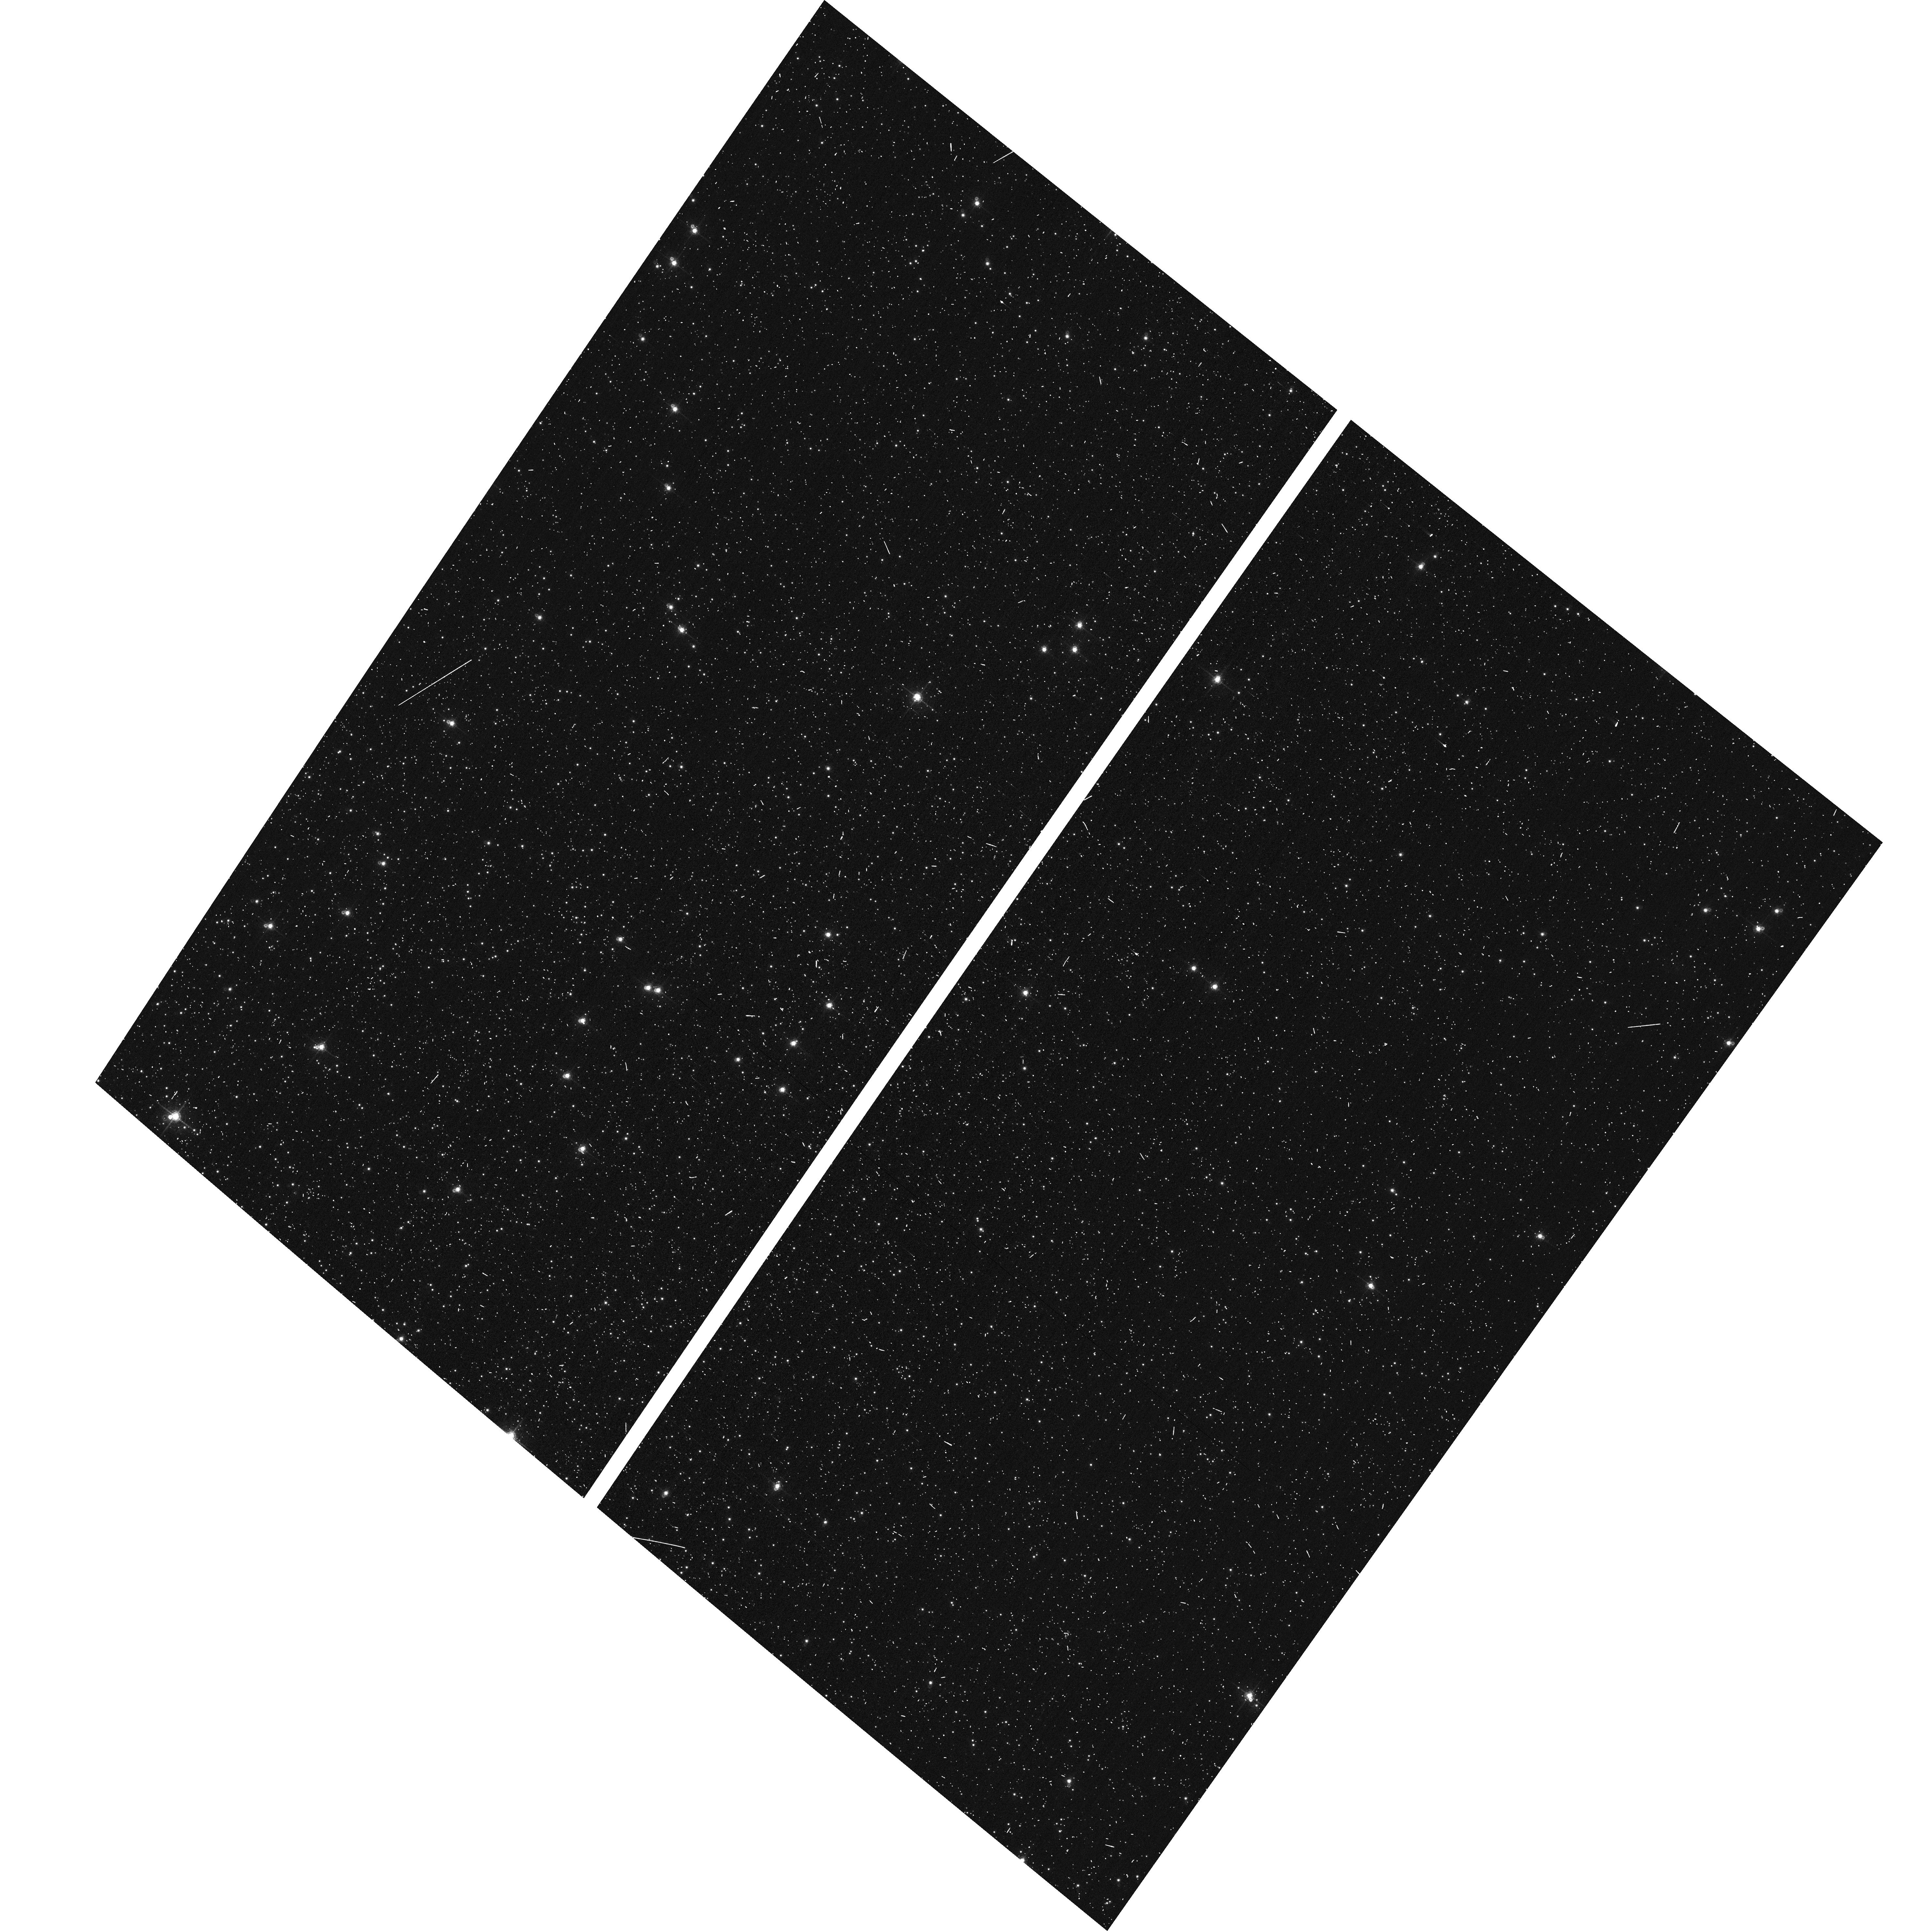
Target: NGC104-WFC
Instrument: ACS/WFC
Filter: F660N
Exposure: 6 min
Observation ID: hst_12734_01_acs_wfc_f660n_jbva01

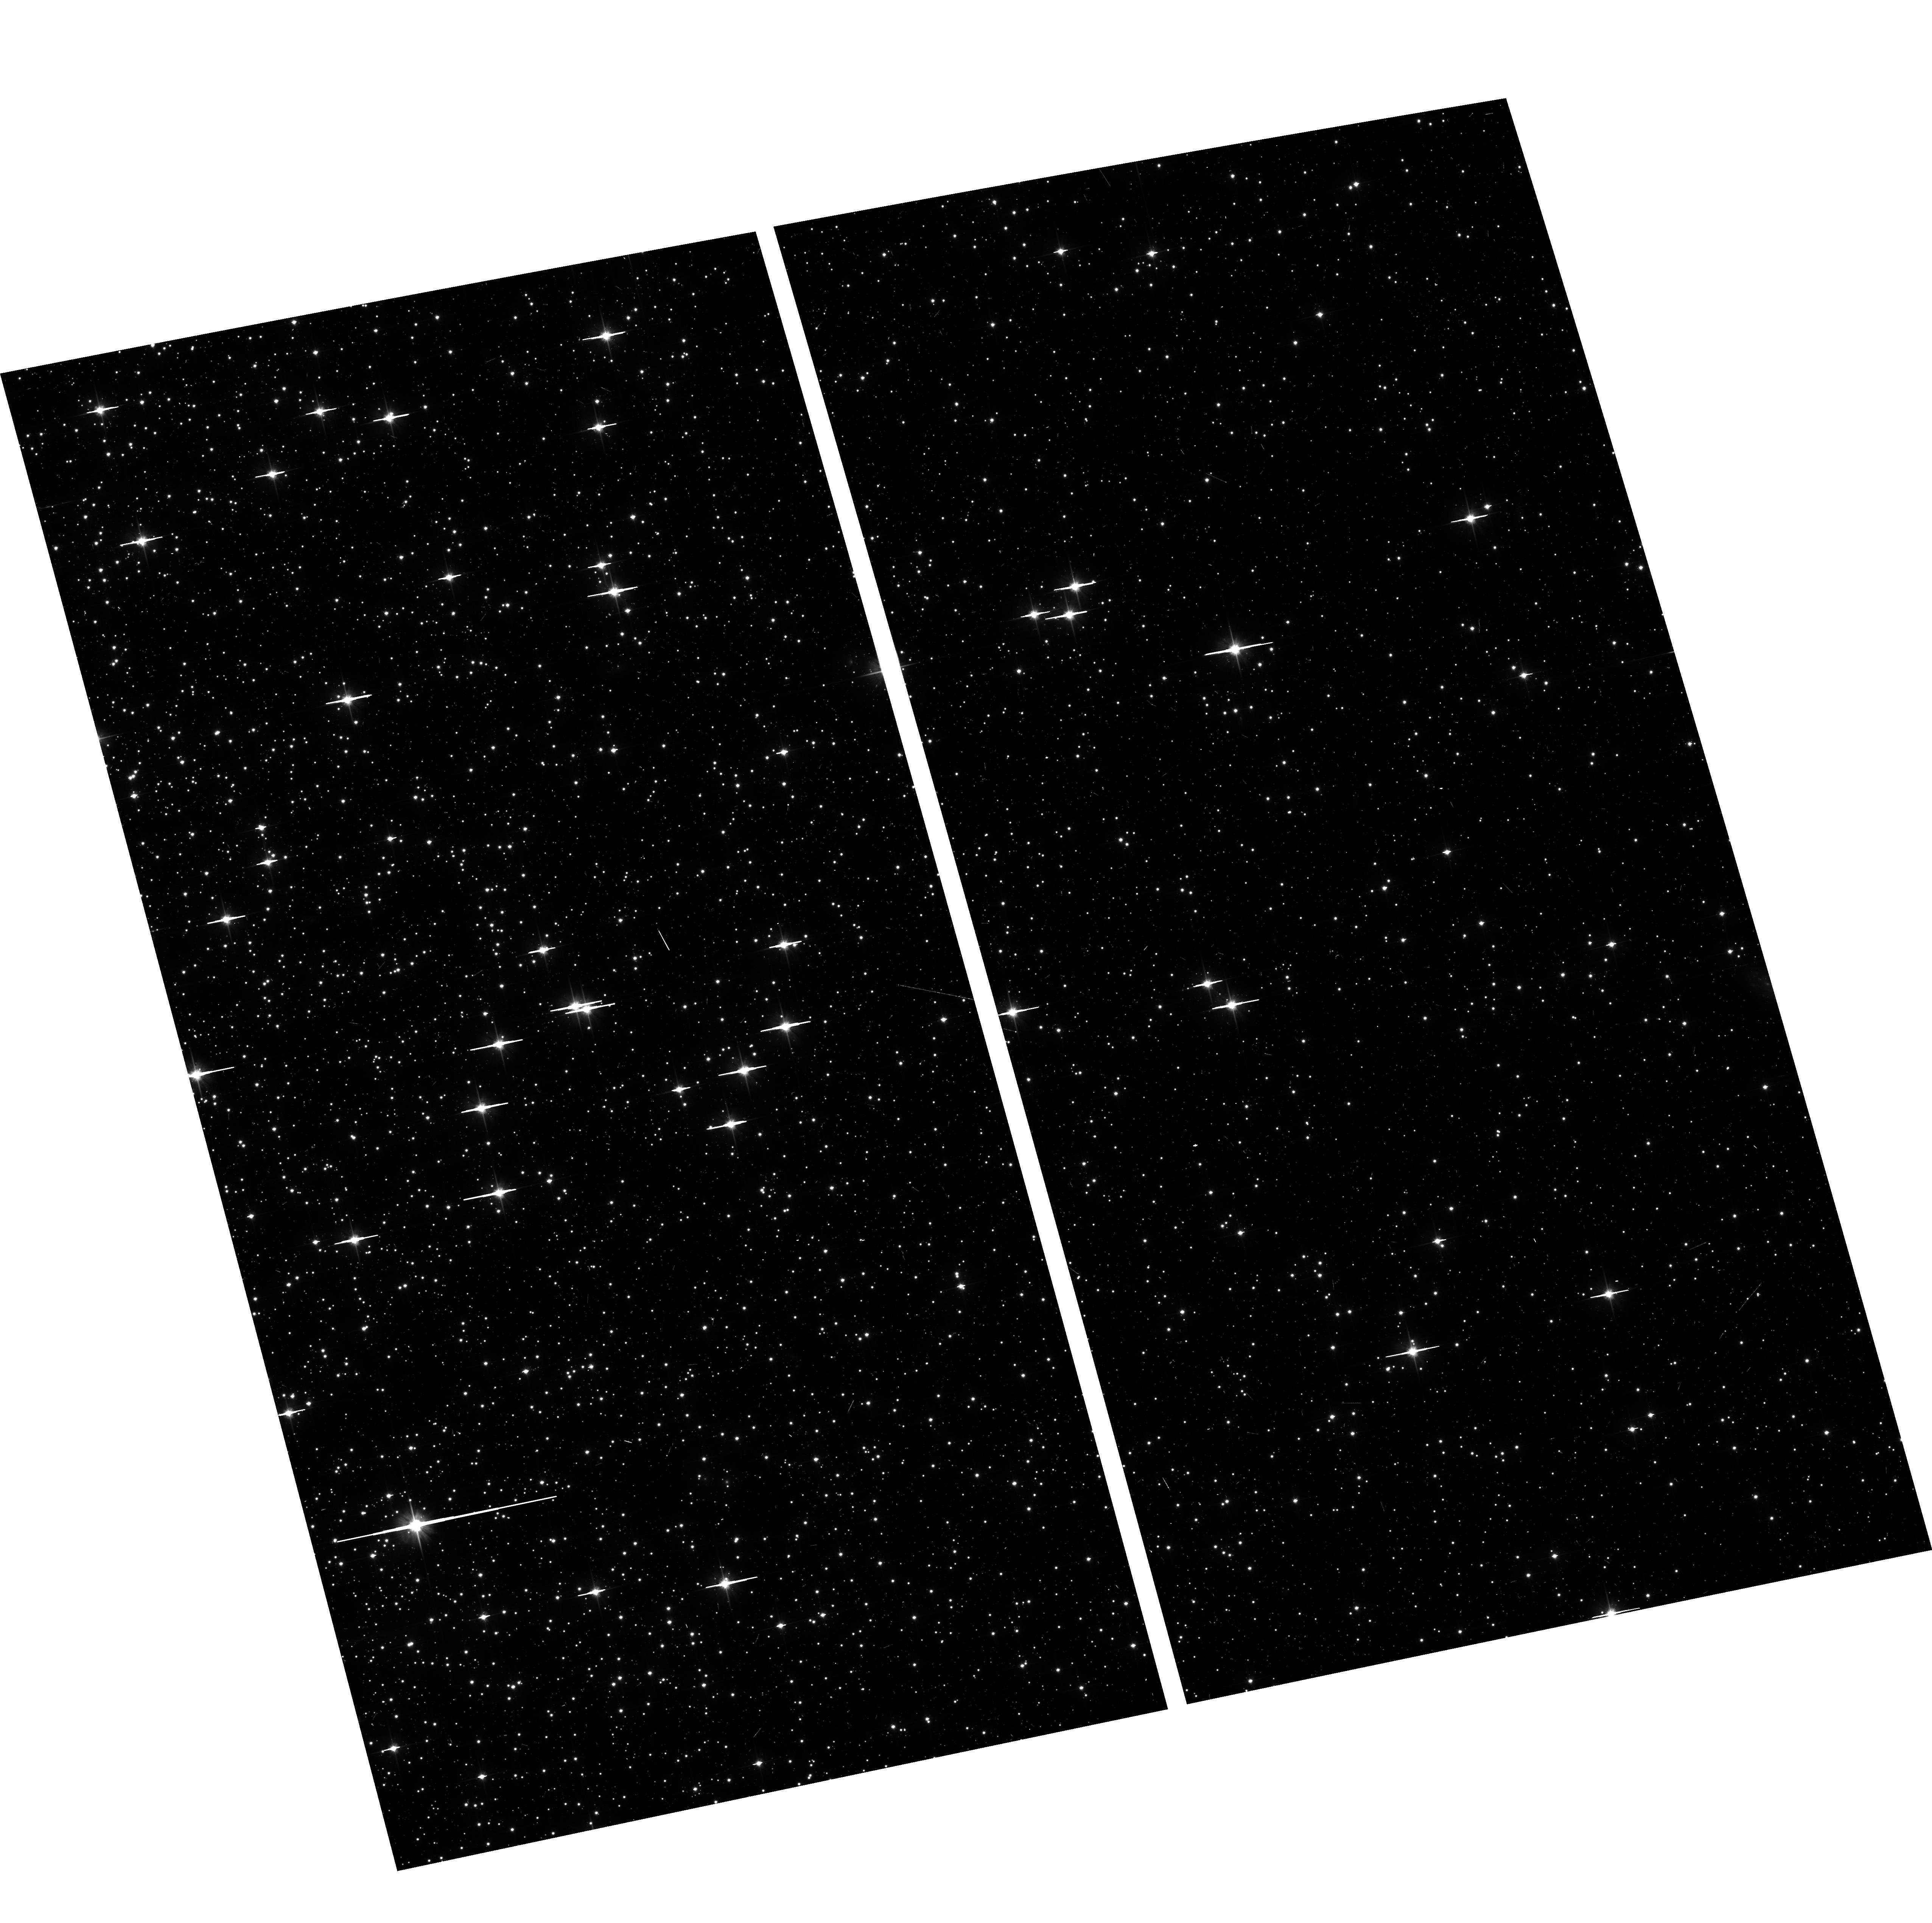
Target: NGC104-WFC
Instrument: ACS/WFC
Filter: F606W
Exposure: 6 min
Observation ID: hst_12734_03_acs_wfc_f606w_jbva03

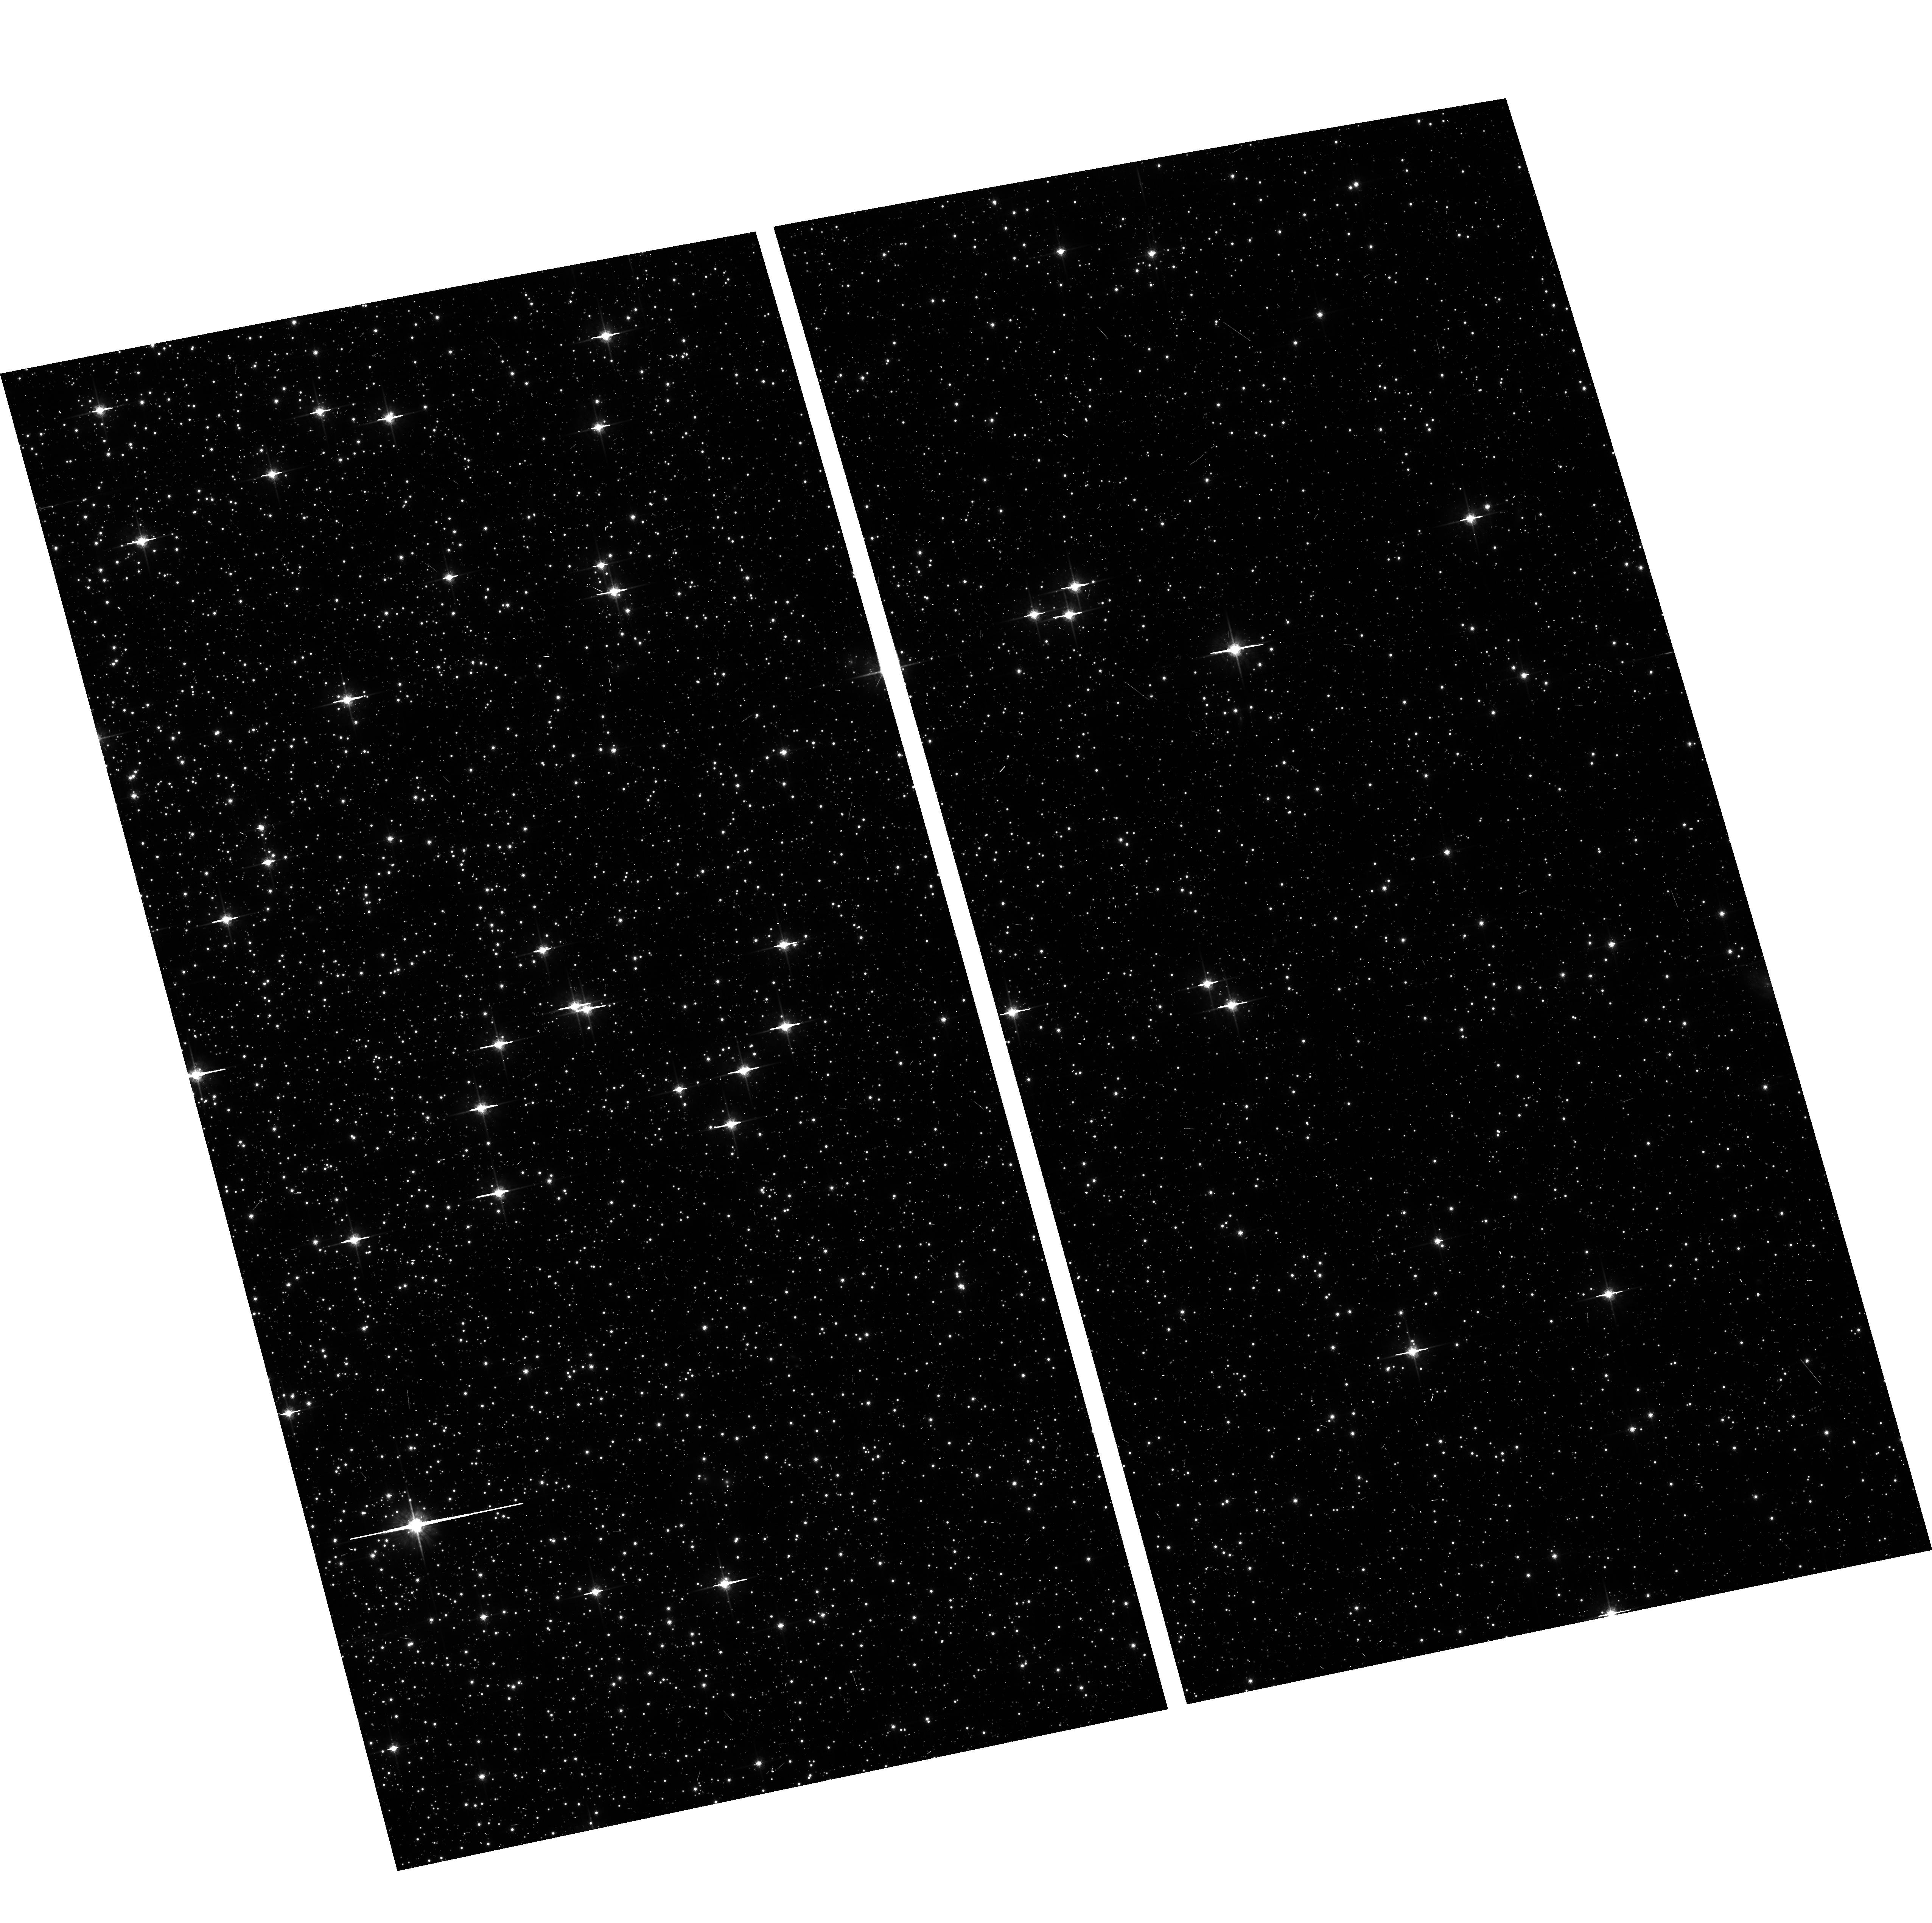
Target: NGC104-WFC
Instrument: ACS/WFC
Filter: F775W
Exposure: 6 min
Observation ID: hst_12734_03_acs_wfc_f775w_jbva03

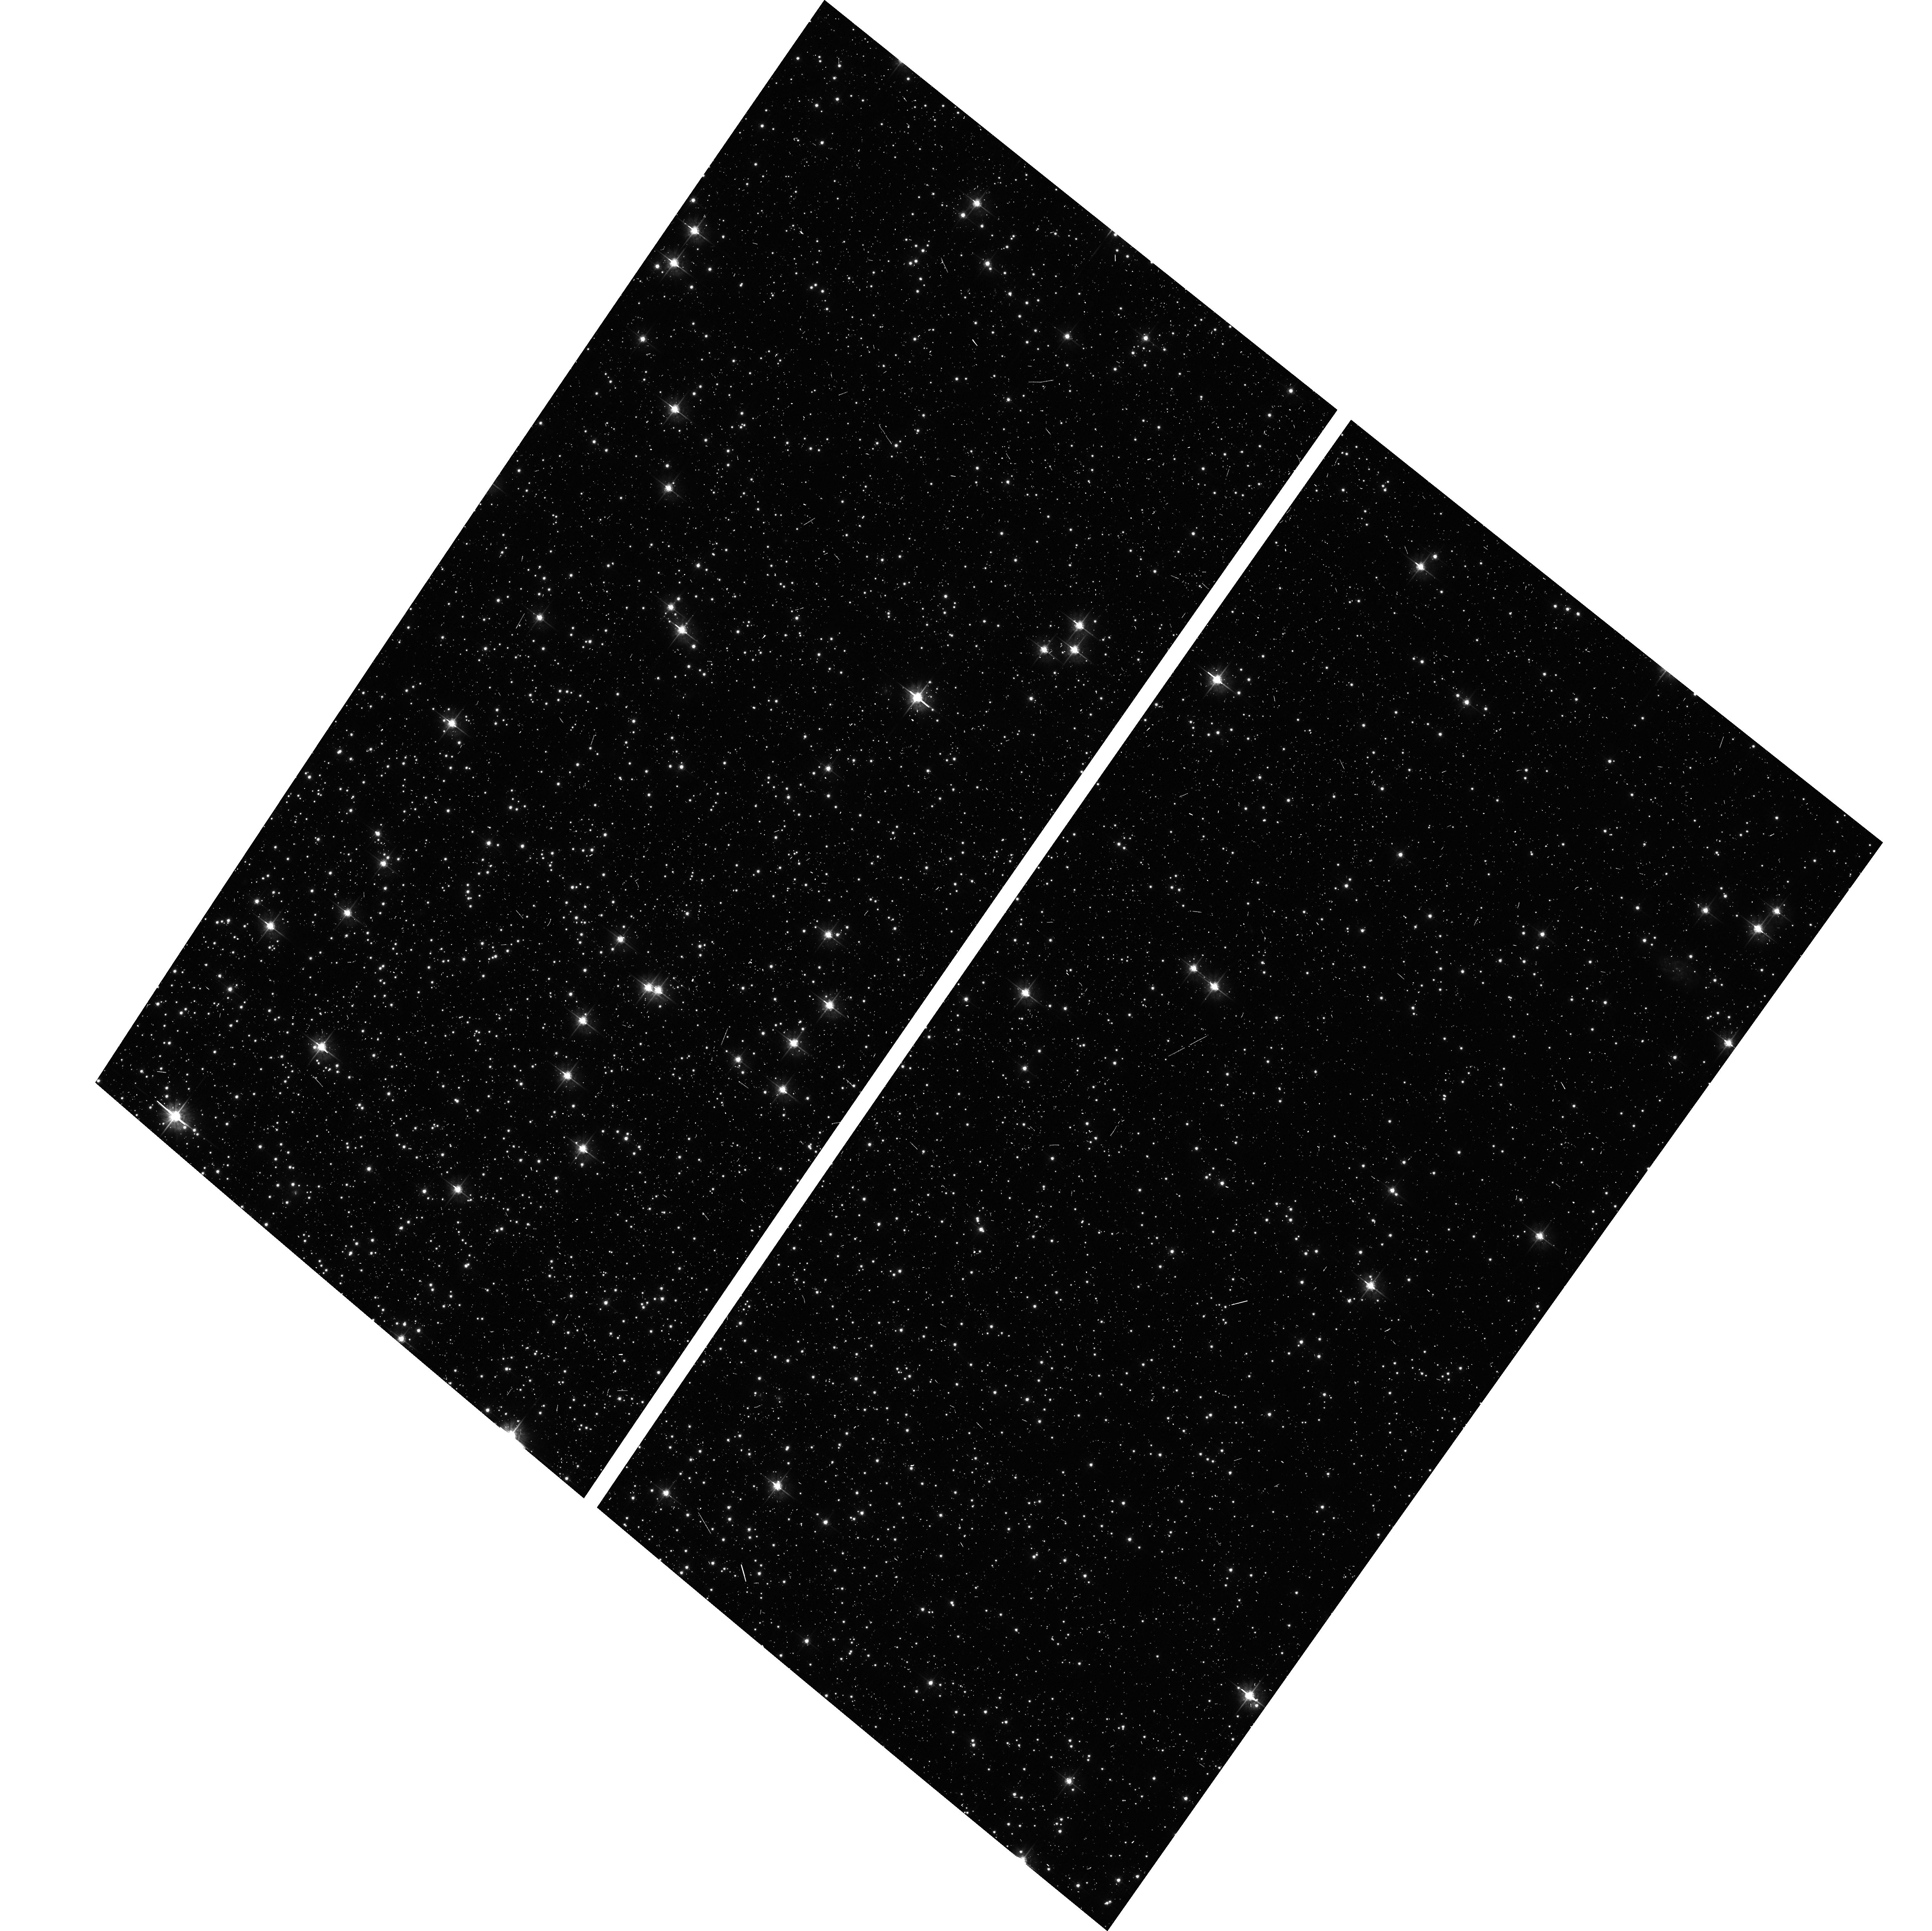
Target: NGC104-WFC
Instrument: ACS/WFC
Filter: F555W
Exposure: 3 min
Observation ID: hst_12734_01_acs_wfc_f555w_jbva01

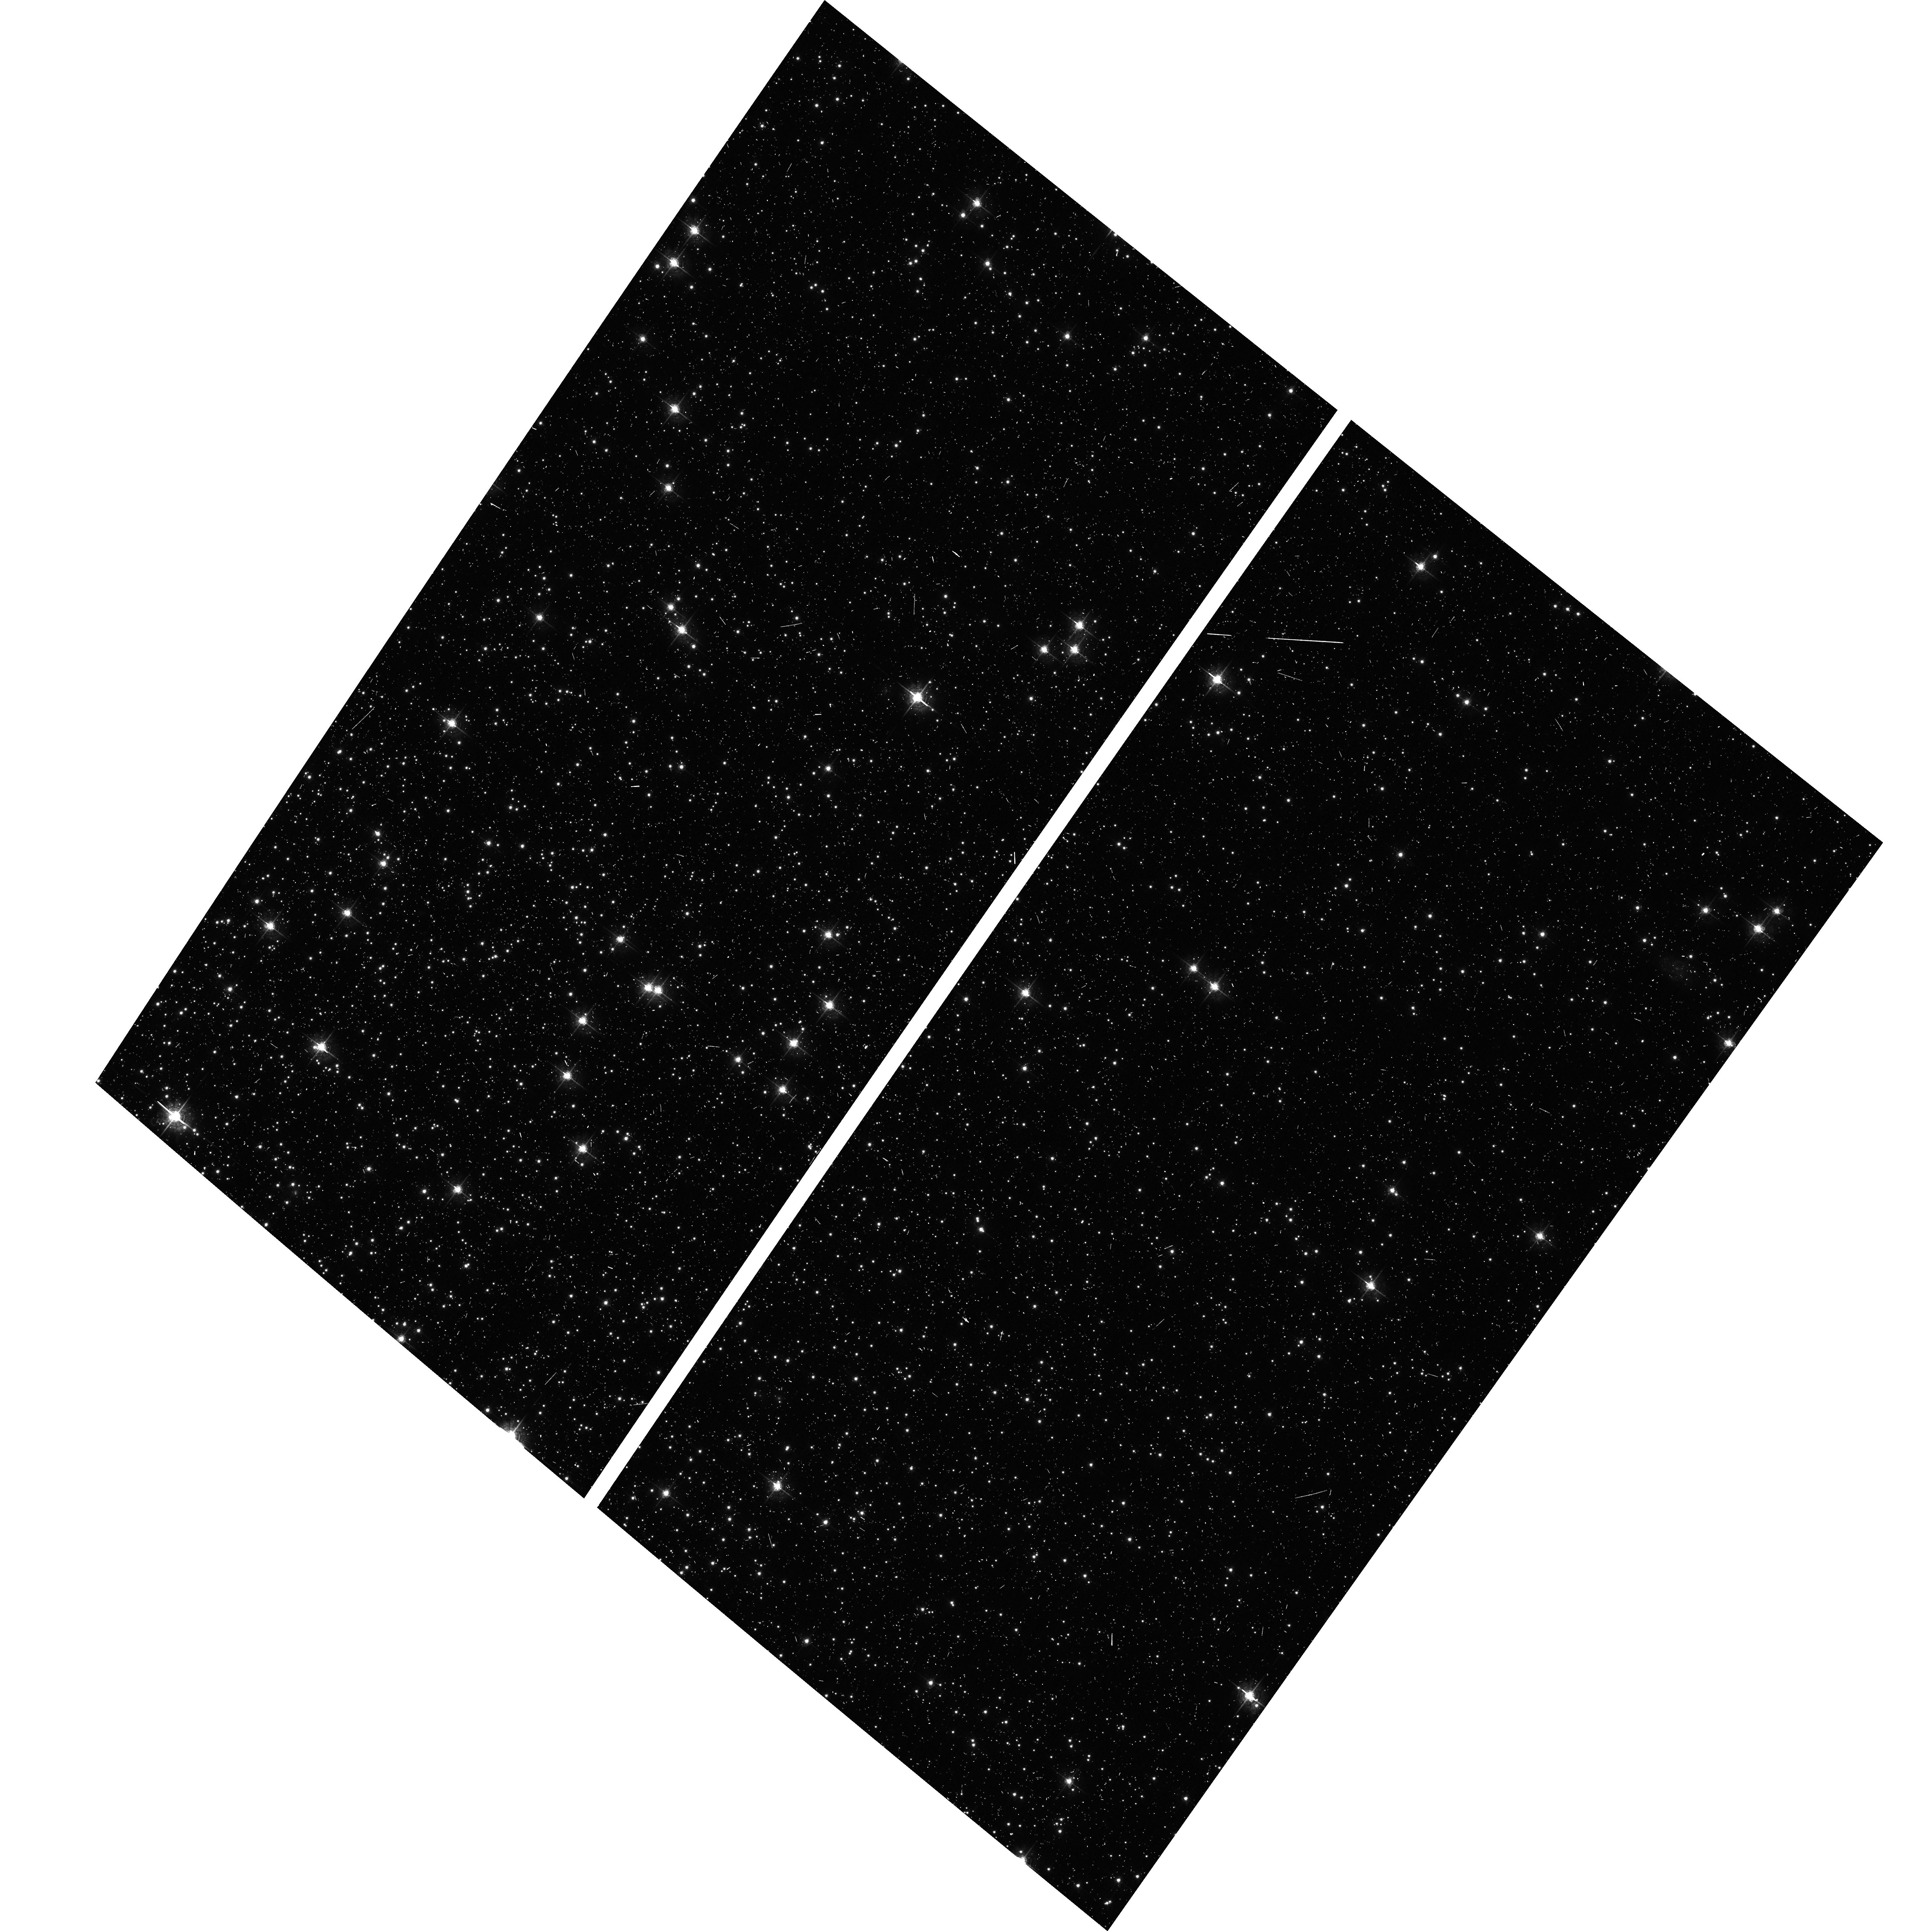
Target: NGC104-WFC
Instrument: ACS/WFC
Filter: F550M
Exposure: 6 min
Observation ID: hst_12734_01_acs_wfc_f550m_jbva01

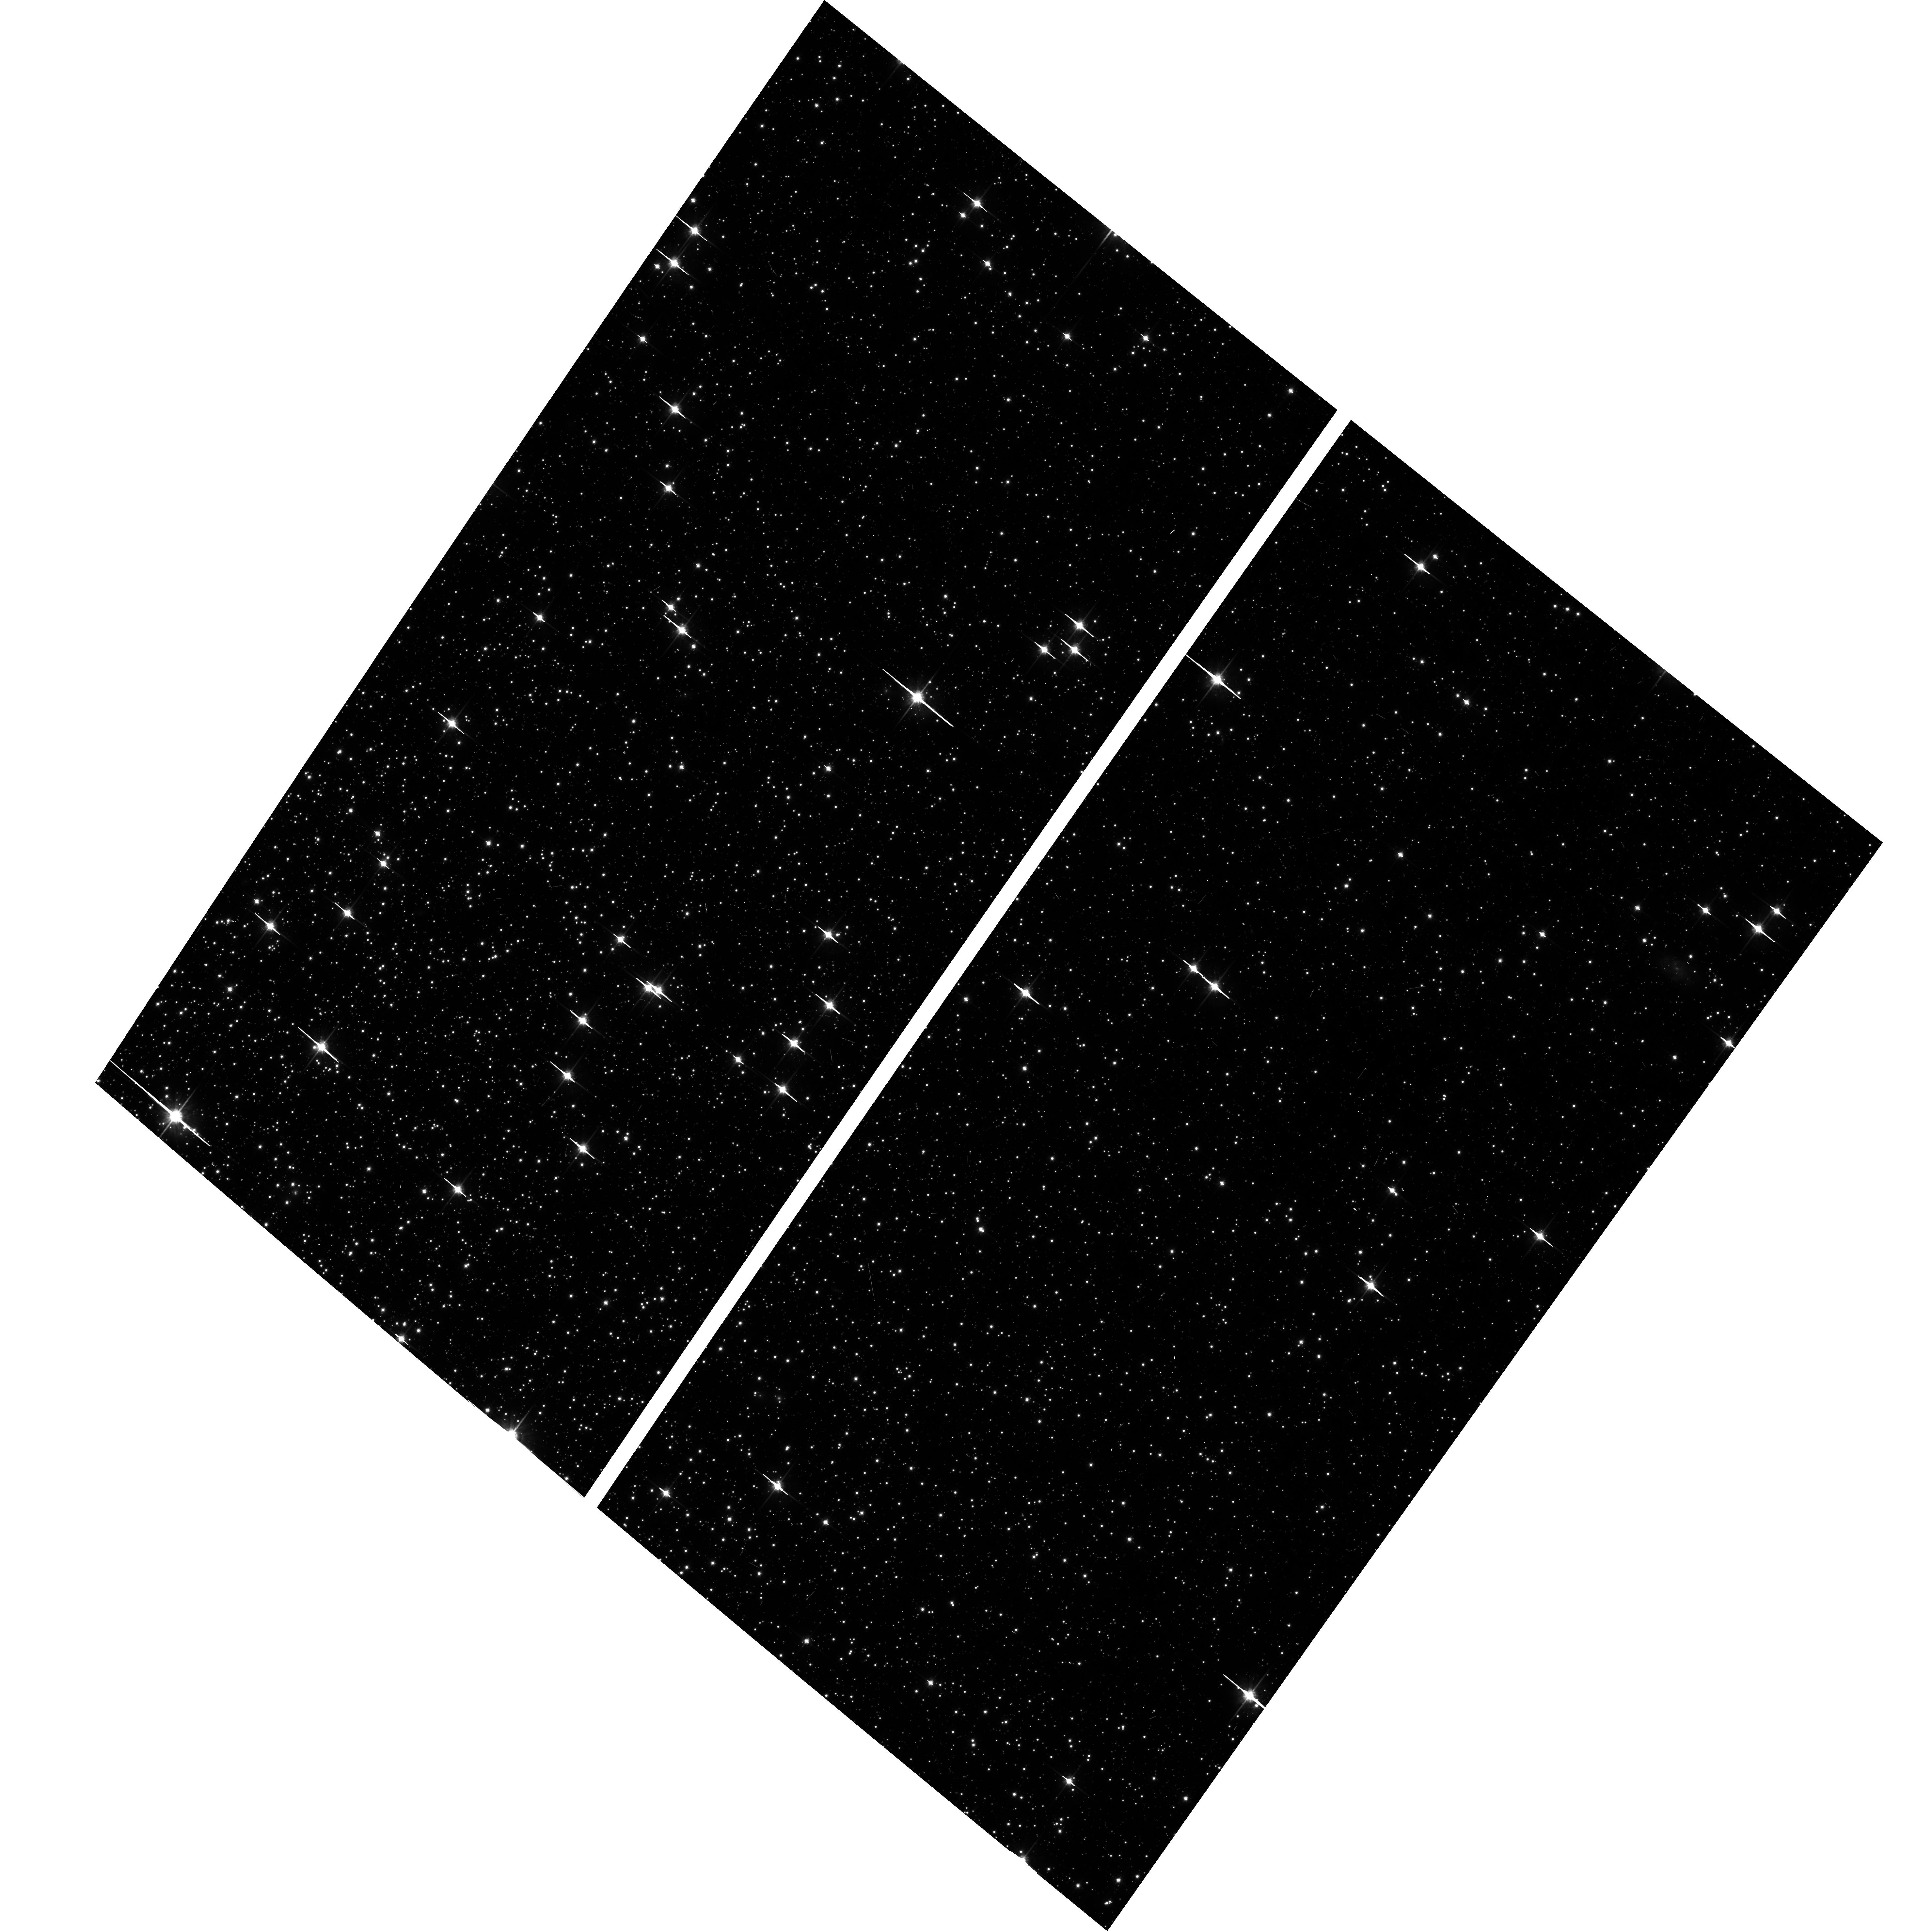
Target: NGC104-WFC
Instrument: ACS/WFC
Filter: F814W
Exposure: 6 min
Observation ID: hst_12734_01_acs_wfc_f814w_jbva01

ACS CCD Stability Monitor (PI: Grogin, Norman)

A moderately crowded stellar field in the cluster 47 Tuc (6 arcmin West of the cluster core) is observed every four months with the WFC. The first visit exercises the full suite of broad and narrow band imaging filters and sub-array modes; following visits observe with only the six most popular Cycle 18 filters in full-frame mode. The positions and magnitudes of objects will be used to monitor local and large scale variations in the plate scale and the sensitivity of the detectors and to derive an independent measure of the detector CTE. One exposure in each sub-array mode with the WFC will allow us to verify that photometry obtained in full-frame and in sub-array modes are repeatable to better than 1%. This test is important for the ACS Photometric Cross-Calibration program, which uses sub-array exposures.